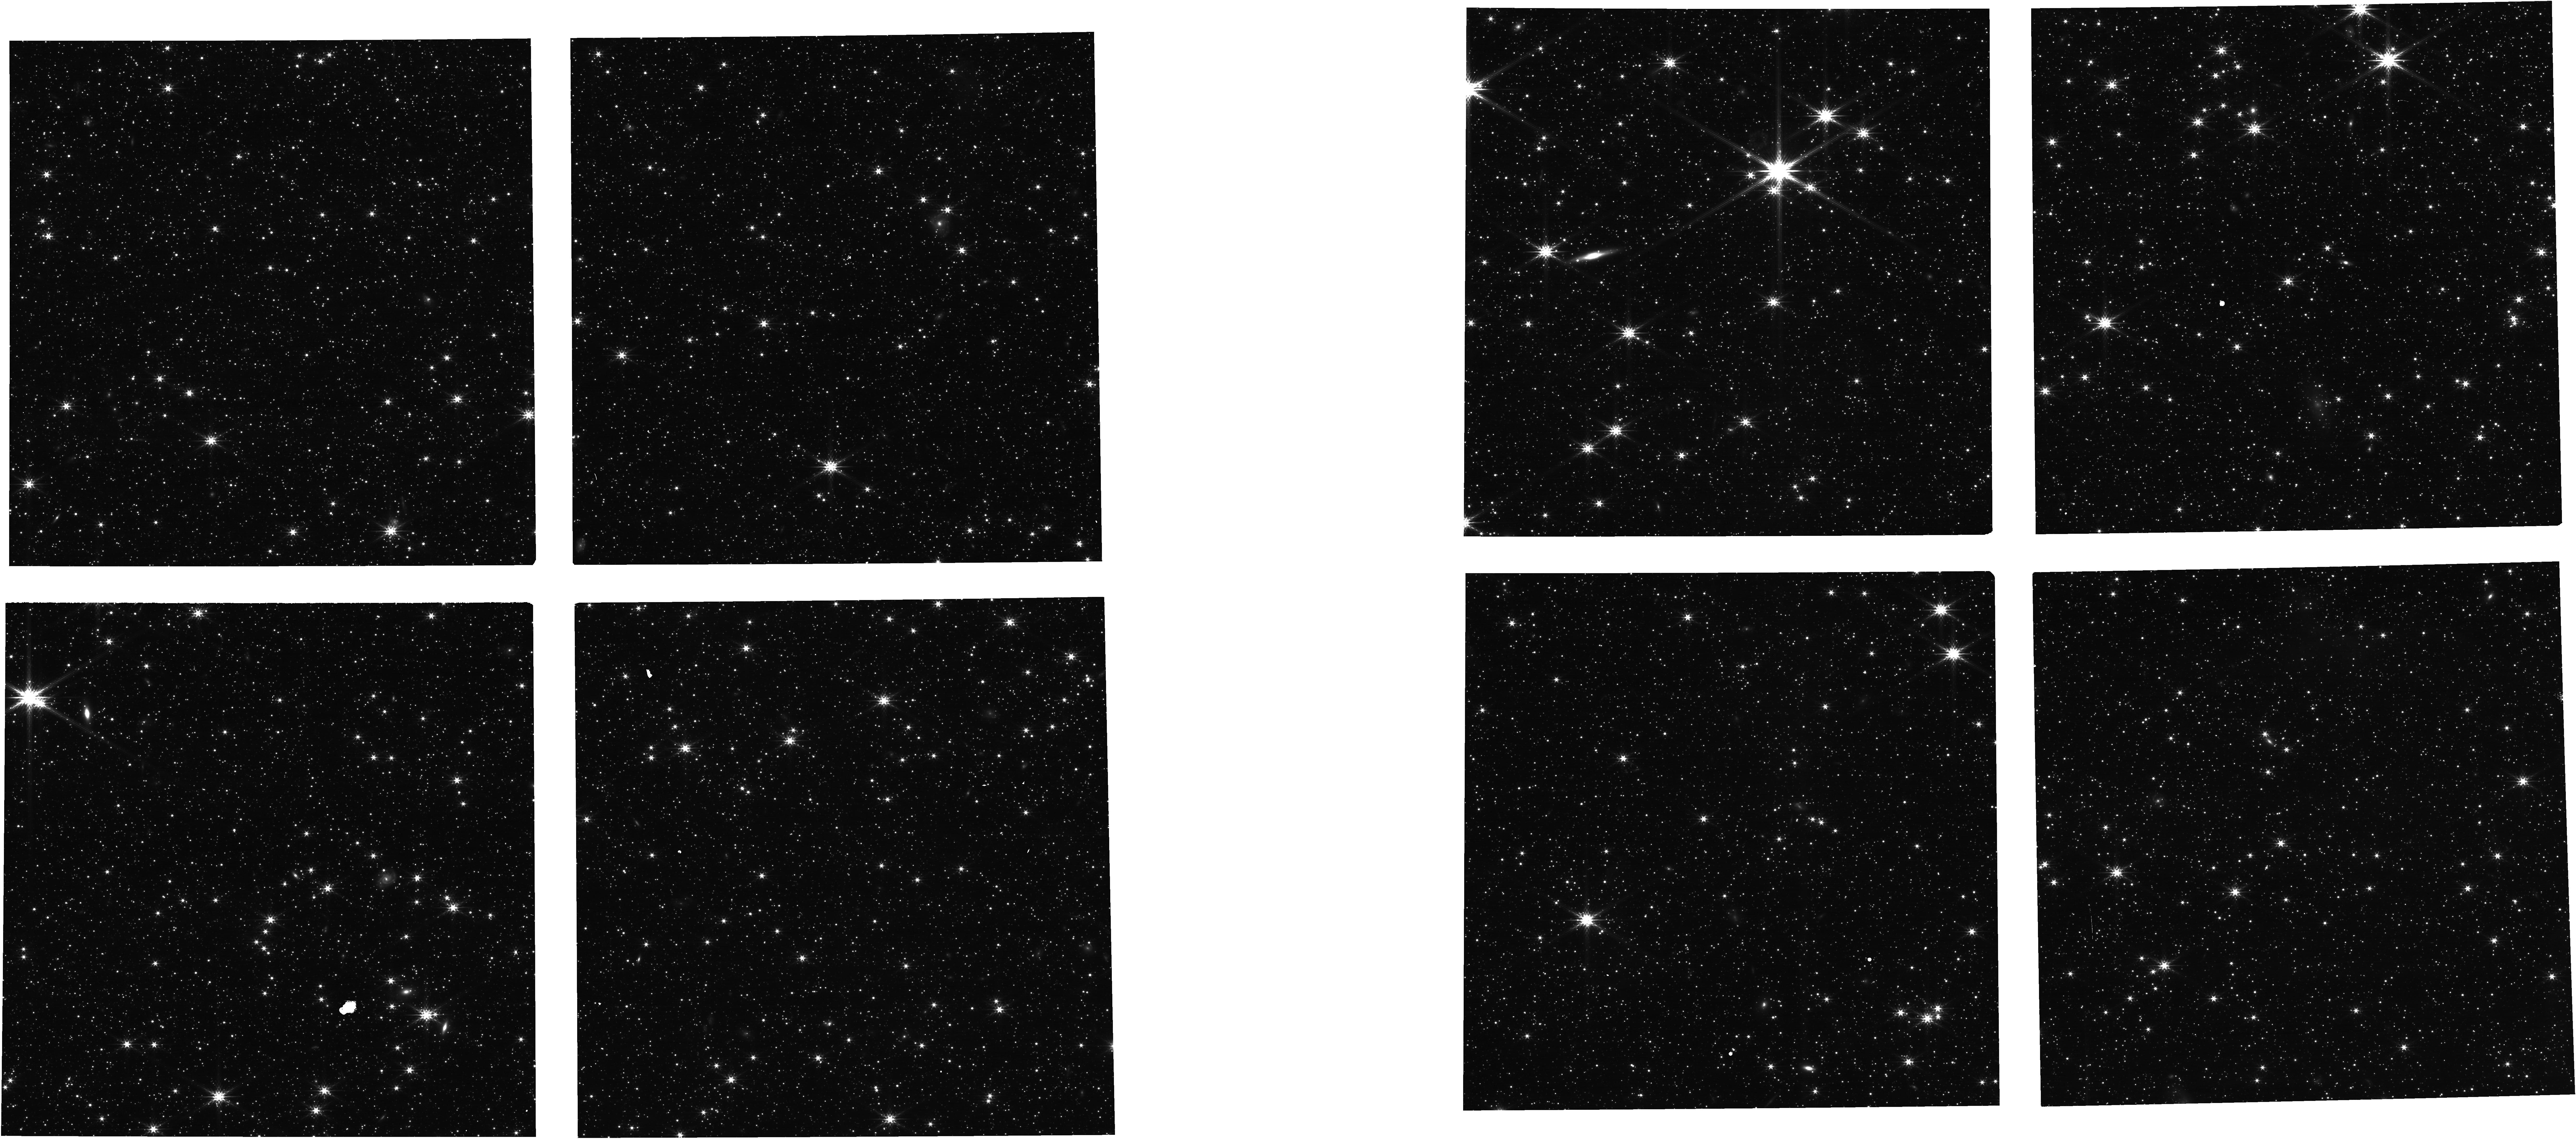
Target: NIRISS-NEW-FOCUS-FIELD. Instrument: NIRCAM. Filter: F200W. Exposure: 1.1 h. Observation ID: jw01446-o003_t011_nircam_clear-f200w

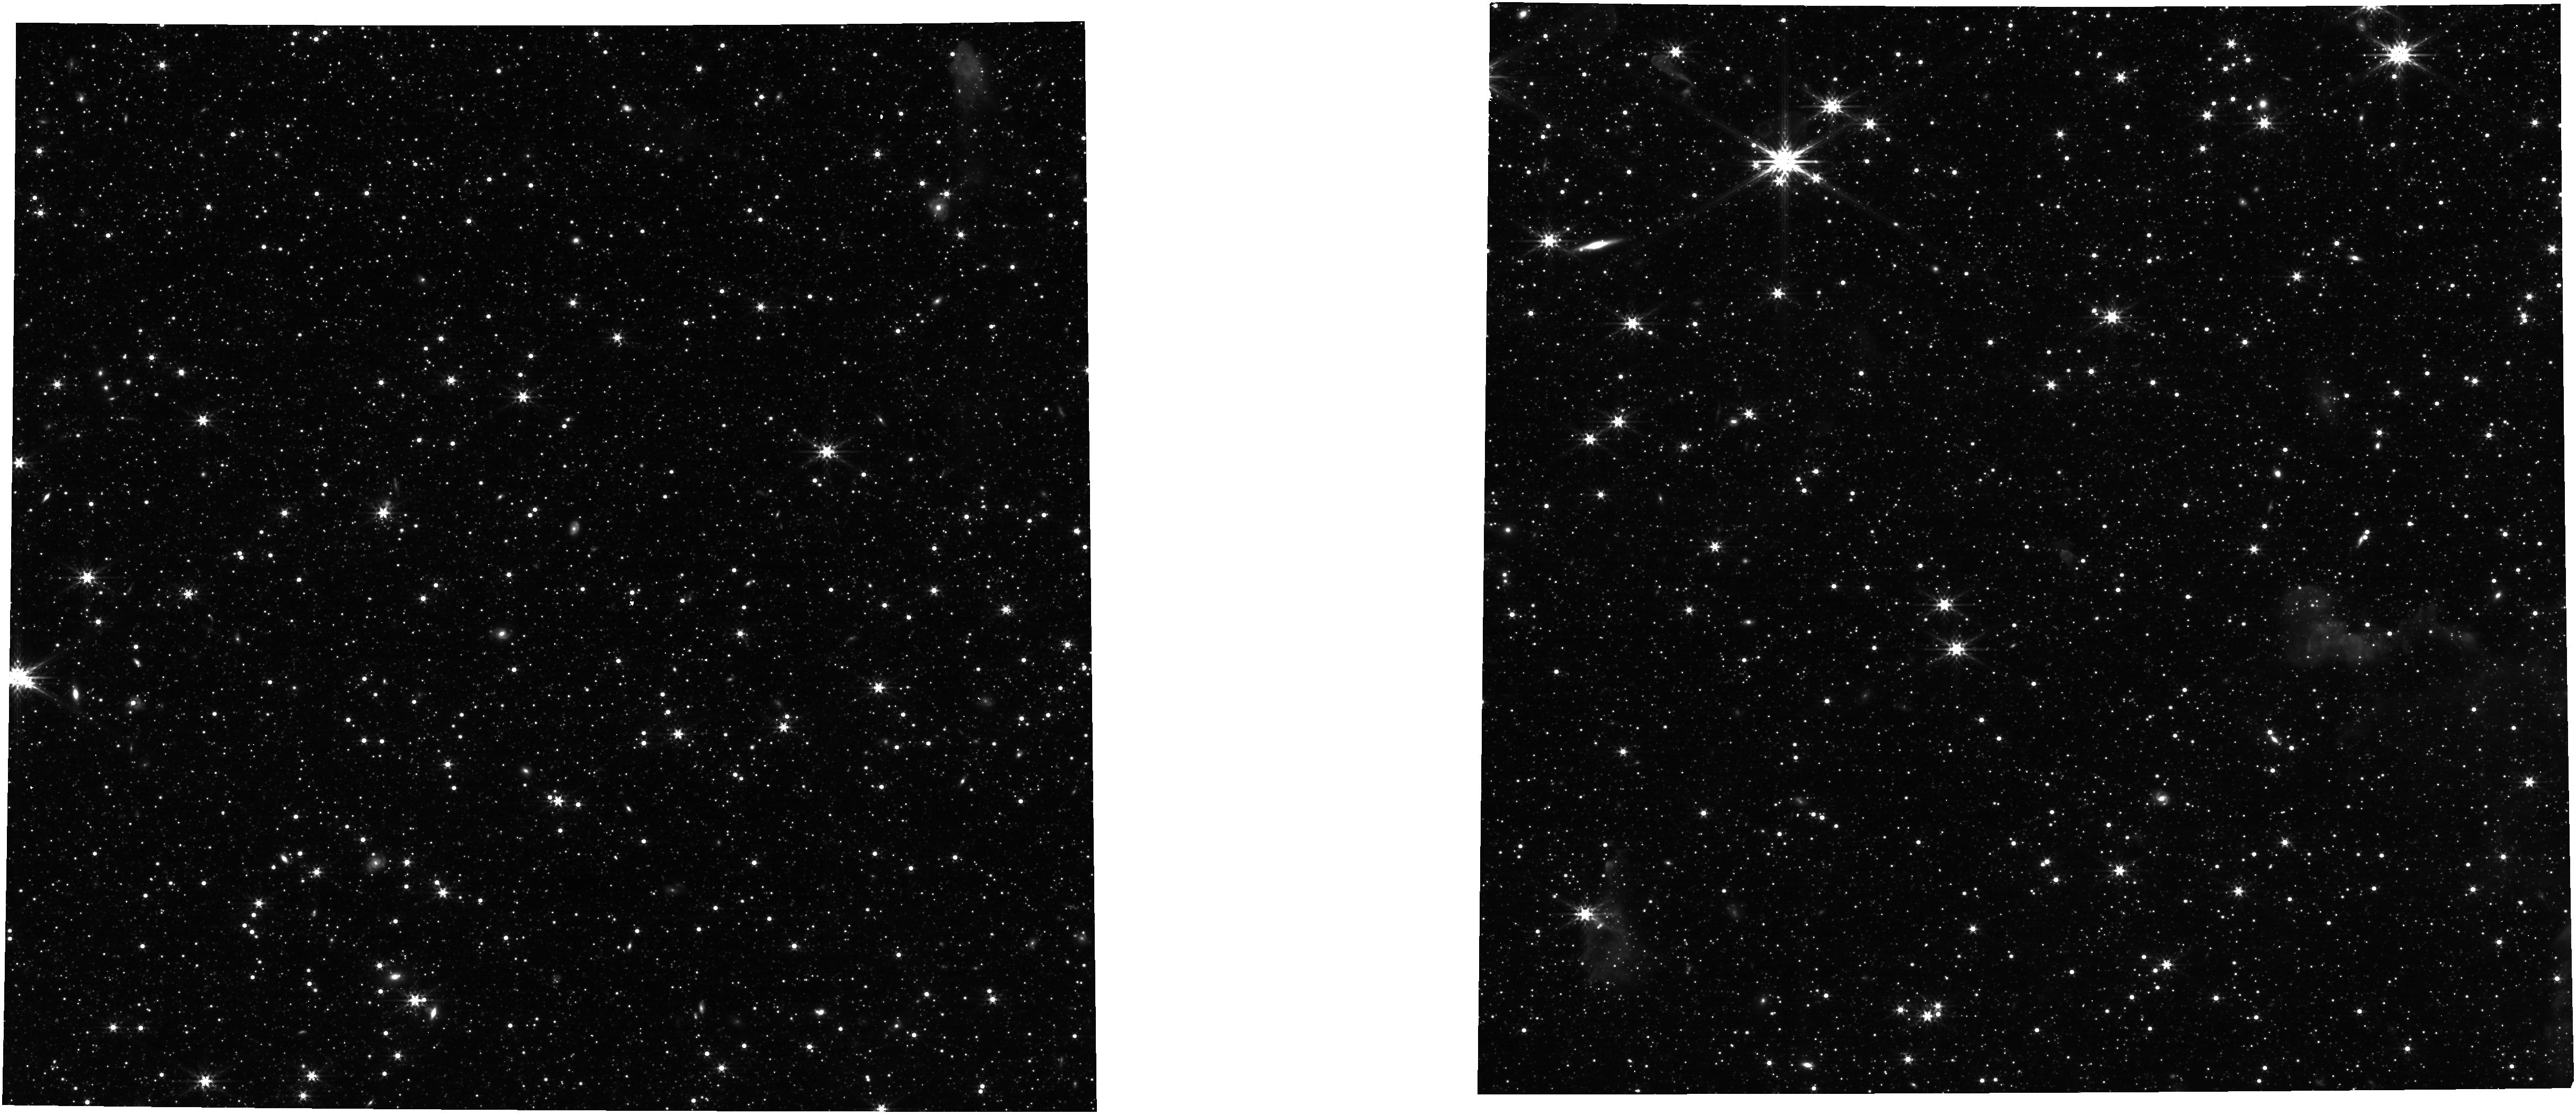
Target: NIRISS-NEW-FOCUS-FIELD. Instrument: NIRCAM. Filter: F356W. Exposure: 1.1 h. Observation ID: jw01446-o003_t011_nircam_clear-f356w

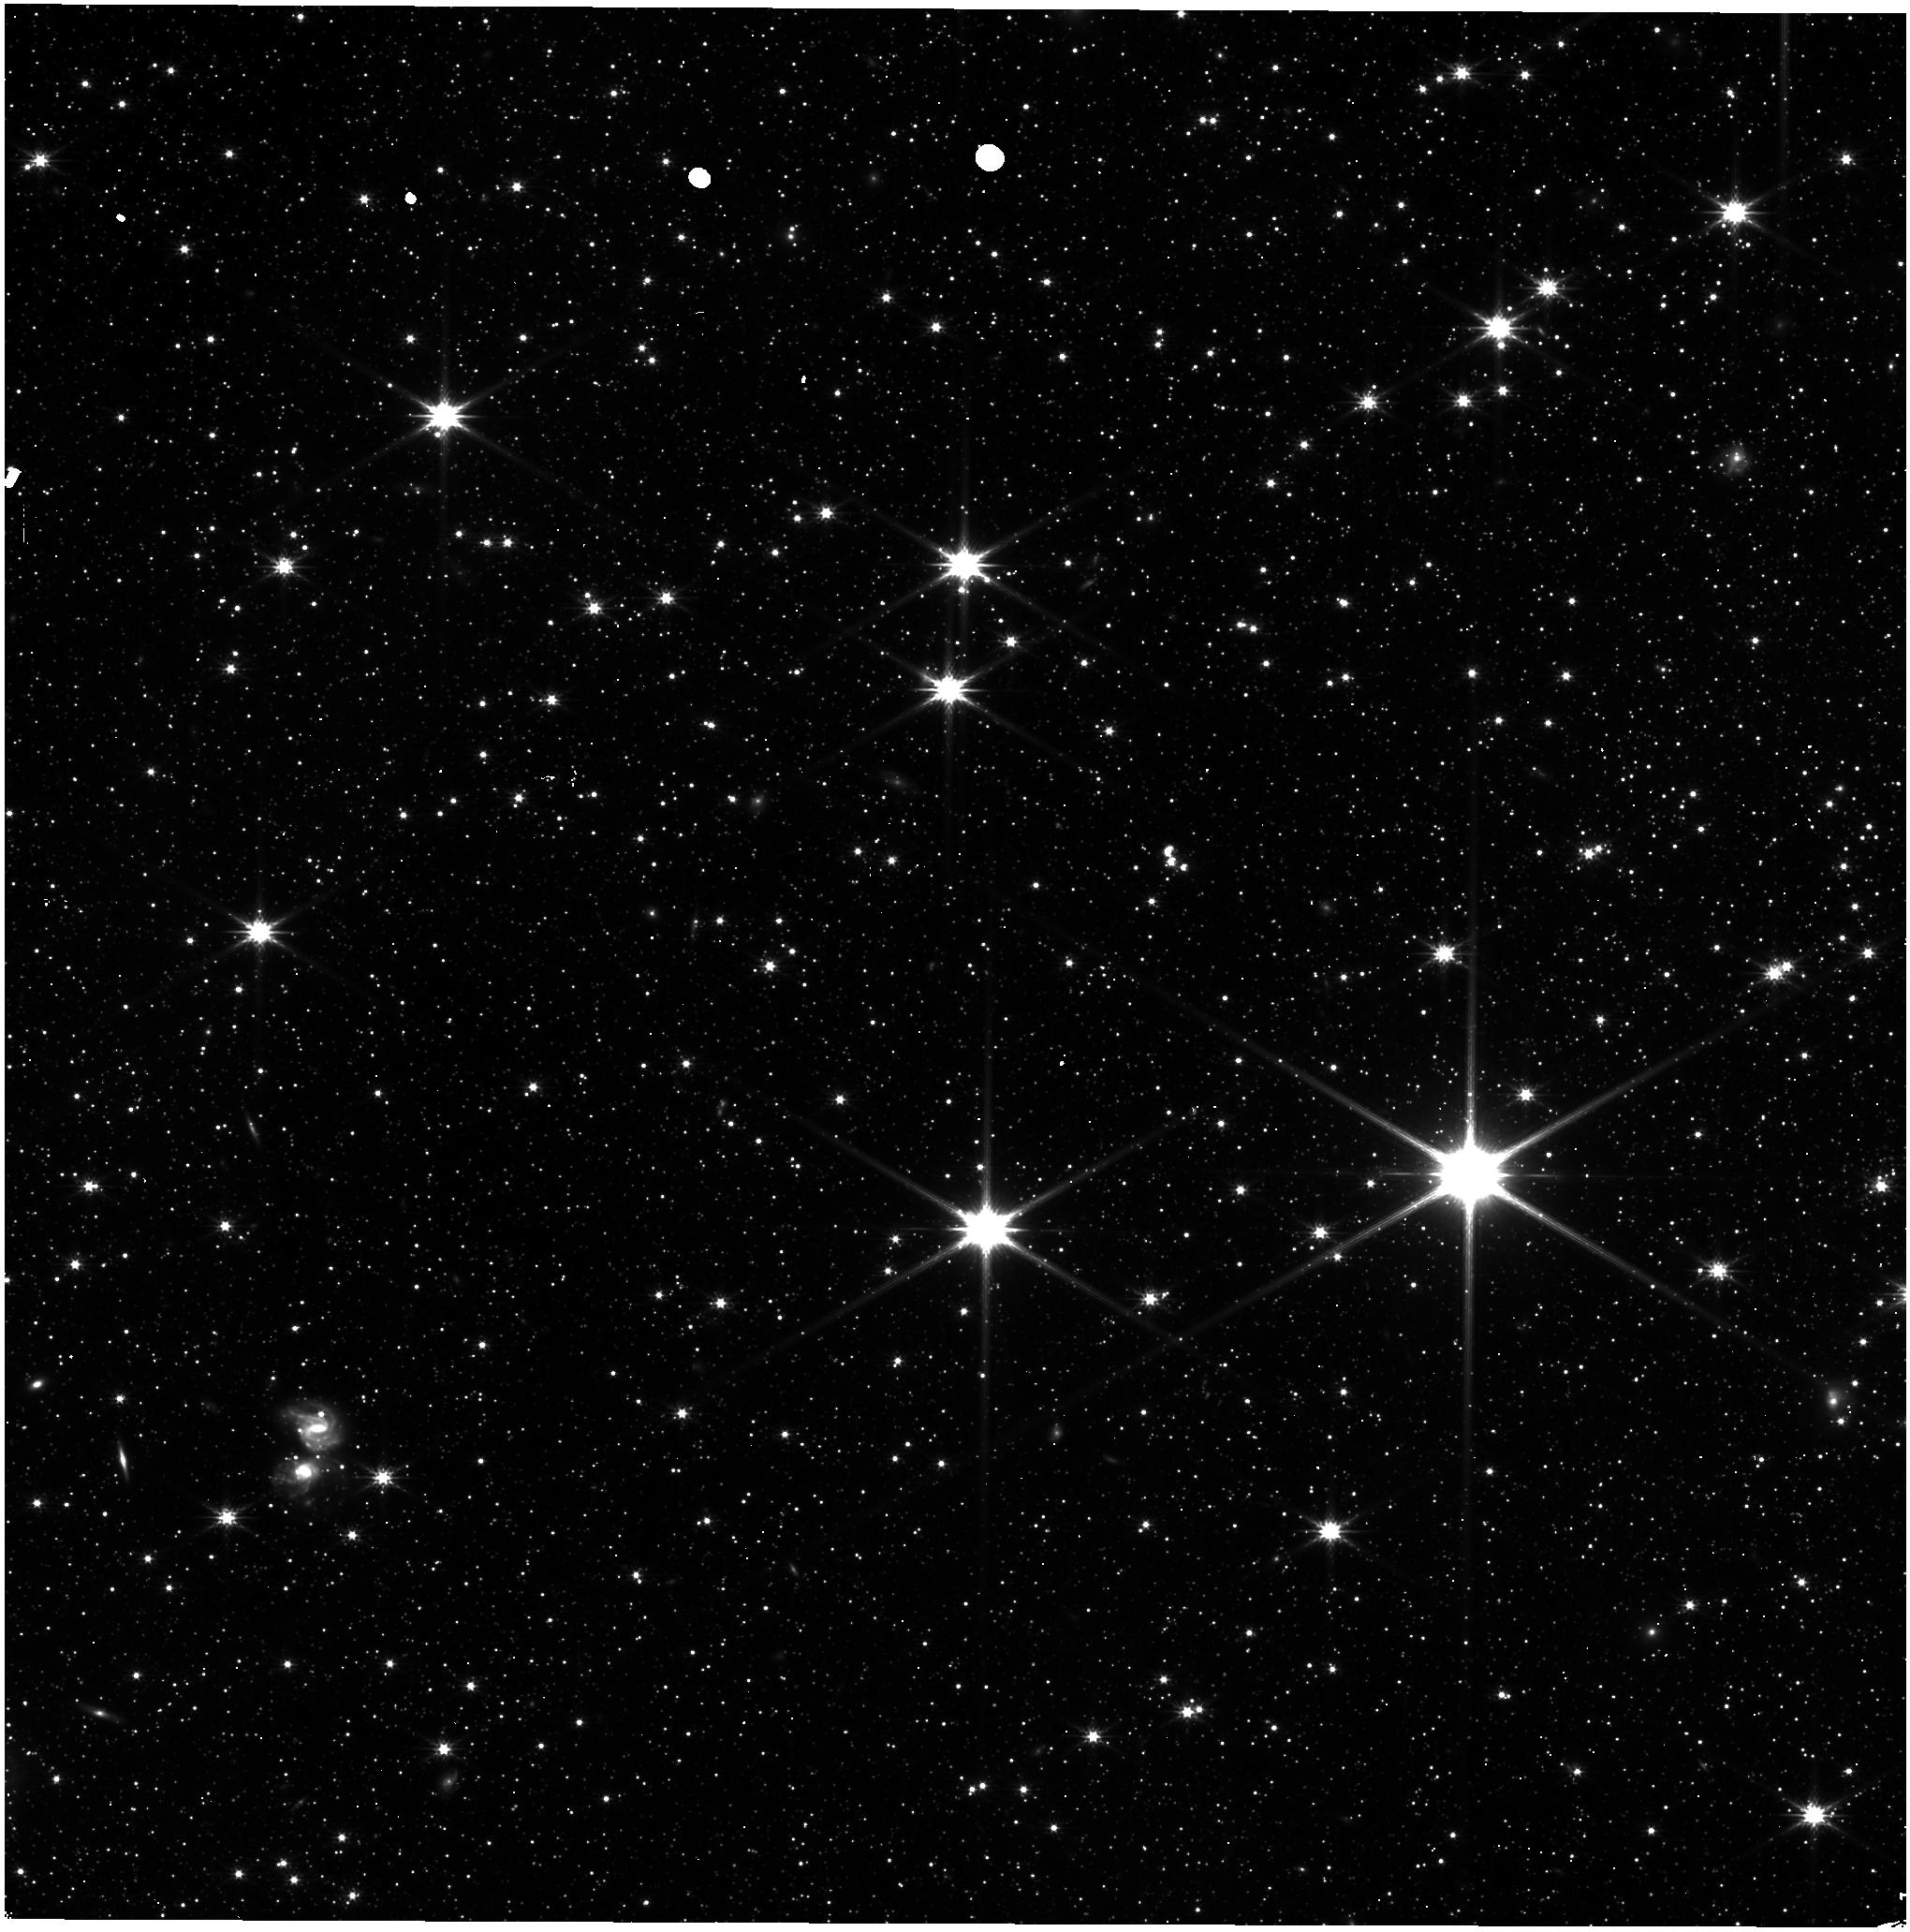
Target: NIRISS-NEW-FOCUS-FIELD. Instrument: NIRISS. Filter: CLEAR+F200W. Exposure: 43 min. Observation ID: jw01446-o003_t011_niriss_clear-f200w

Thermal Slew- Hot Attitude Activities (PI: Smith, Erin)

This activity describes the portion of the "Thermal Slew" which occurs at the Hot Attitude (CAR 819). Cold Attitude Activities are described in CAR 811 (PID 1445). For simplicity the entire Thermal Slew is described. CARs 819 and 811 describe the activities conducted to assess the Observatory’s optical performance at different thermal conditions caused by a slew through about 45 degrees in pitch. The observatory will be thermally stabilized at a ‘hot’ attitude (0 +/-5 deg pitch) for at least 4 days, then slewed to a ‘cold’ attitude (-40 +/-5 deg pitch) for 14 days, and then finally reoriented back to the ‘hot’ attitude to complete the test. At each attitude, the Observatory pointing and wavefront stability, measured as a change in the wavefront error (wfe), will be monitored. Following the initial hot-to-cold slew and the final cold-to-hot slew the wfe and pointing are expected to drift as the thermal condition of the Observatory changes. This test will be used to verify integrated modeling predictions of stability that will then be used to predict wavefront drift during normal science observations as the Observatory carries out its observing programs. While the integrated models have assessed the worst case hot to cold slew (i.e., maximum pitch, maximum roll to minimum pitch minimum roll), the hot and cold attitudes in this case have only been constrained to zones of +/- 5 degrees in pitch.